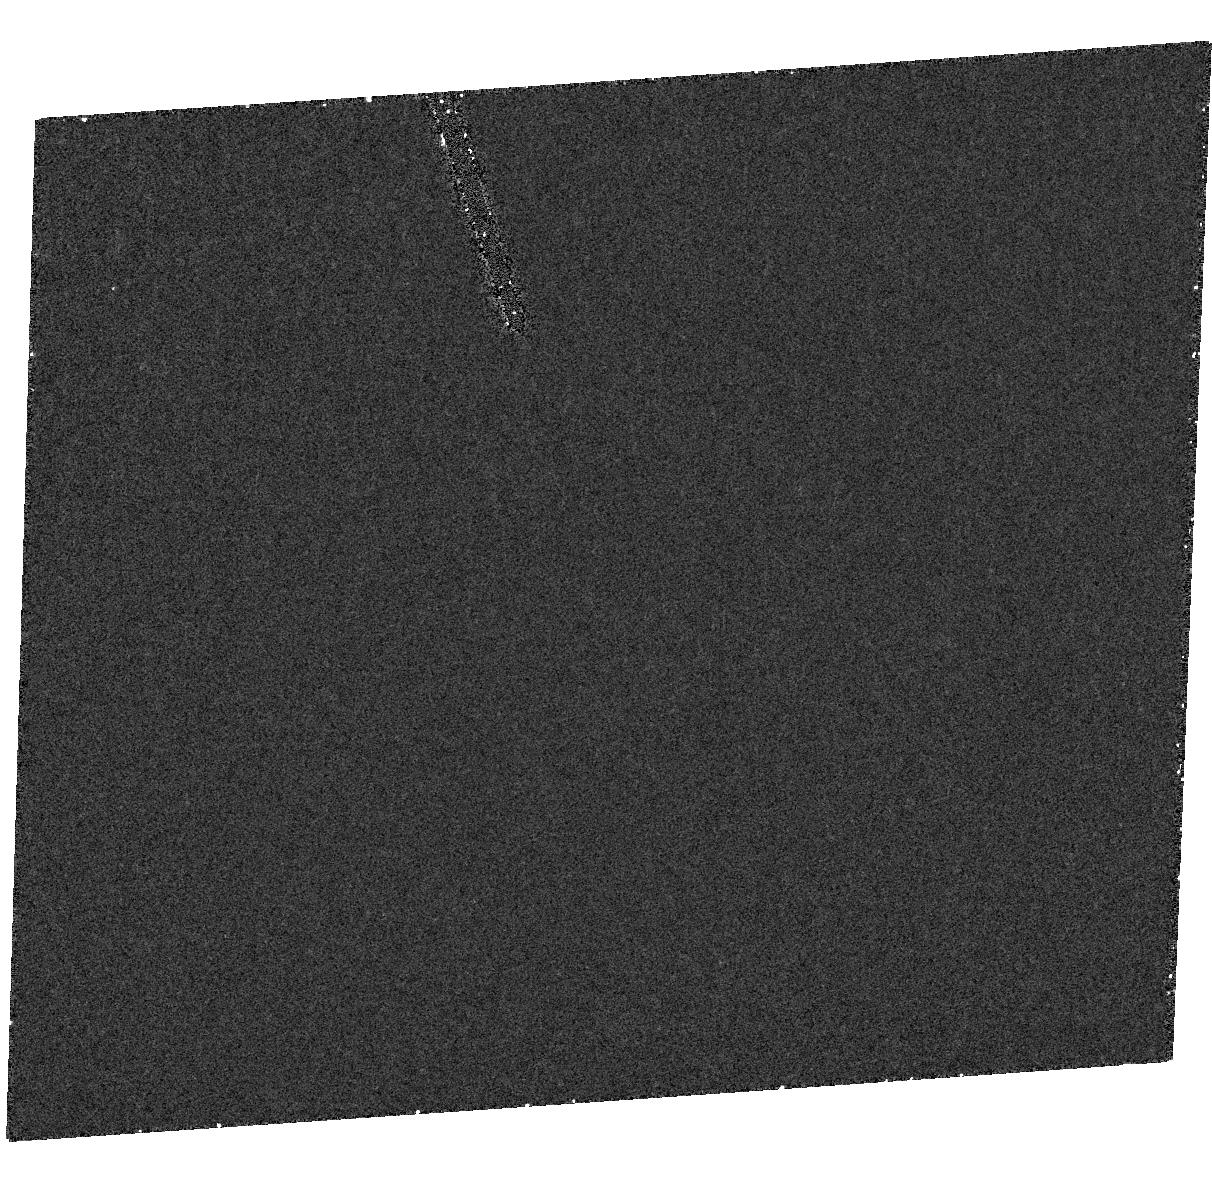
Target: V404-CYG
Instrument: ACS/HRC
Filter: F250W
Exposure: 16 min
Observation ID: hst_9686_01_acs_hrc_f250w_j8kb01

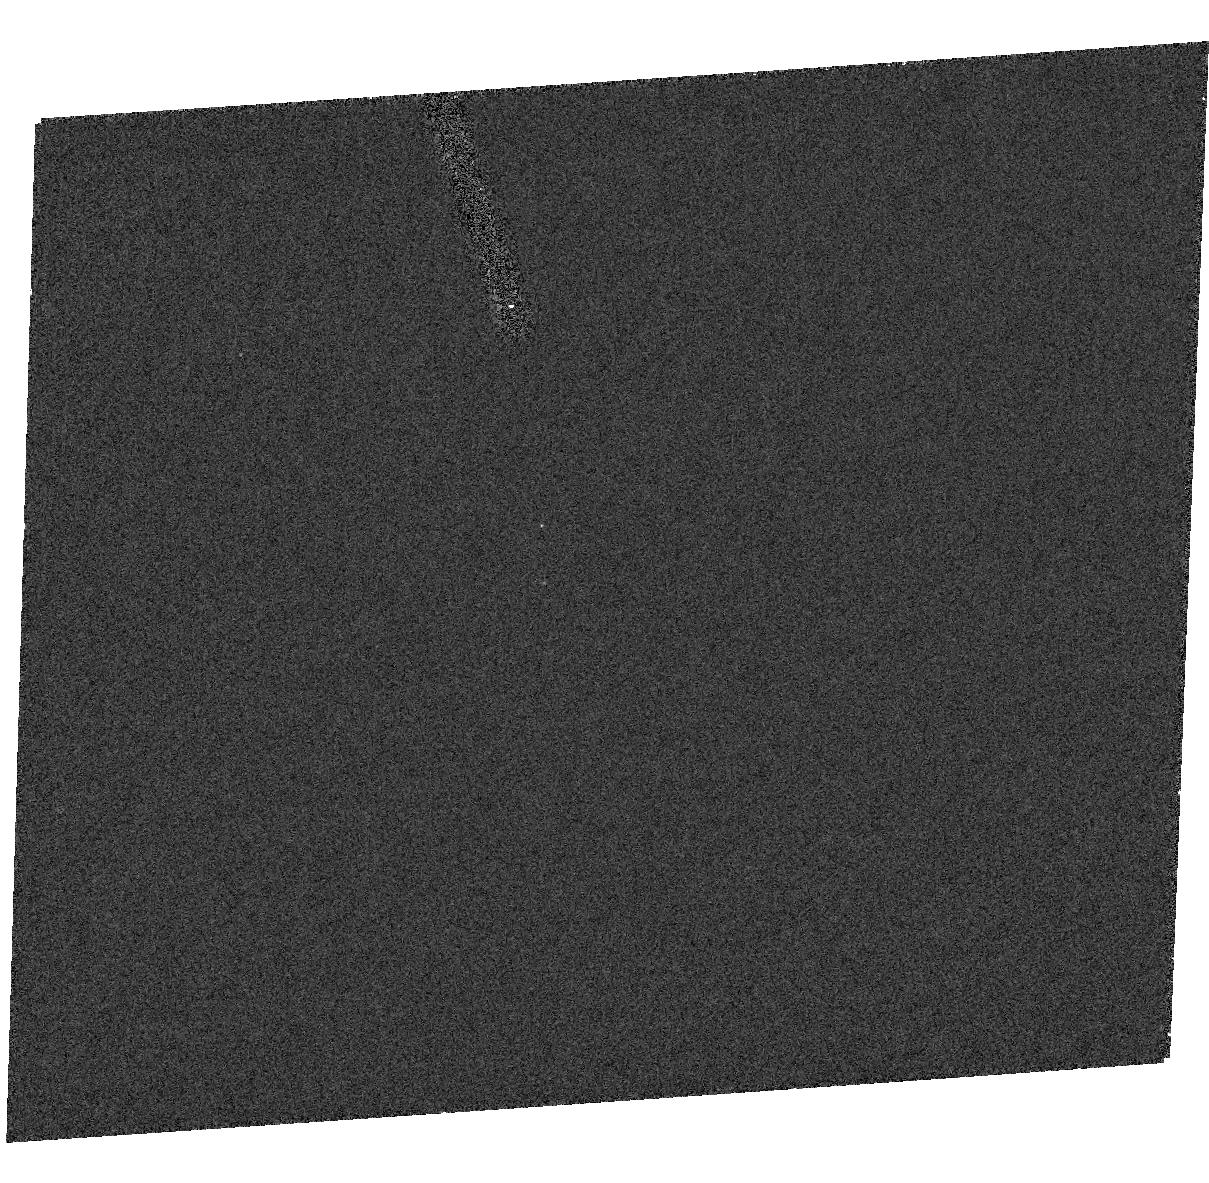
Target: V404-CYG
Instrument: ACS/HRC
Filter: F330W
Exposure: 10 min
Observation ID: hst_9686_05_acs_hrc_f330w_j8kb05

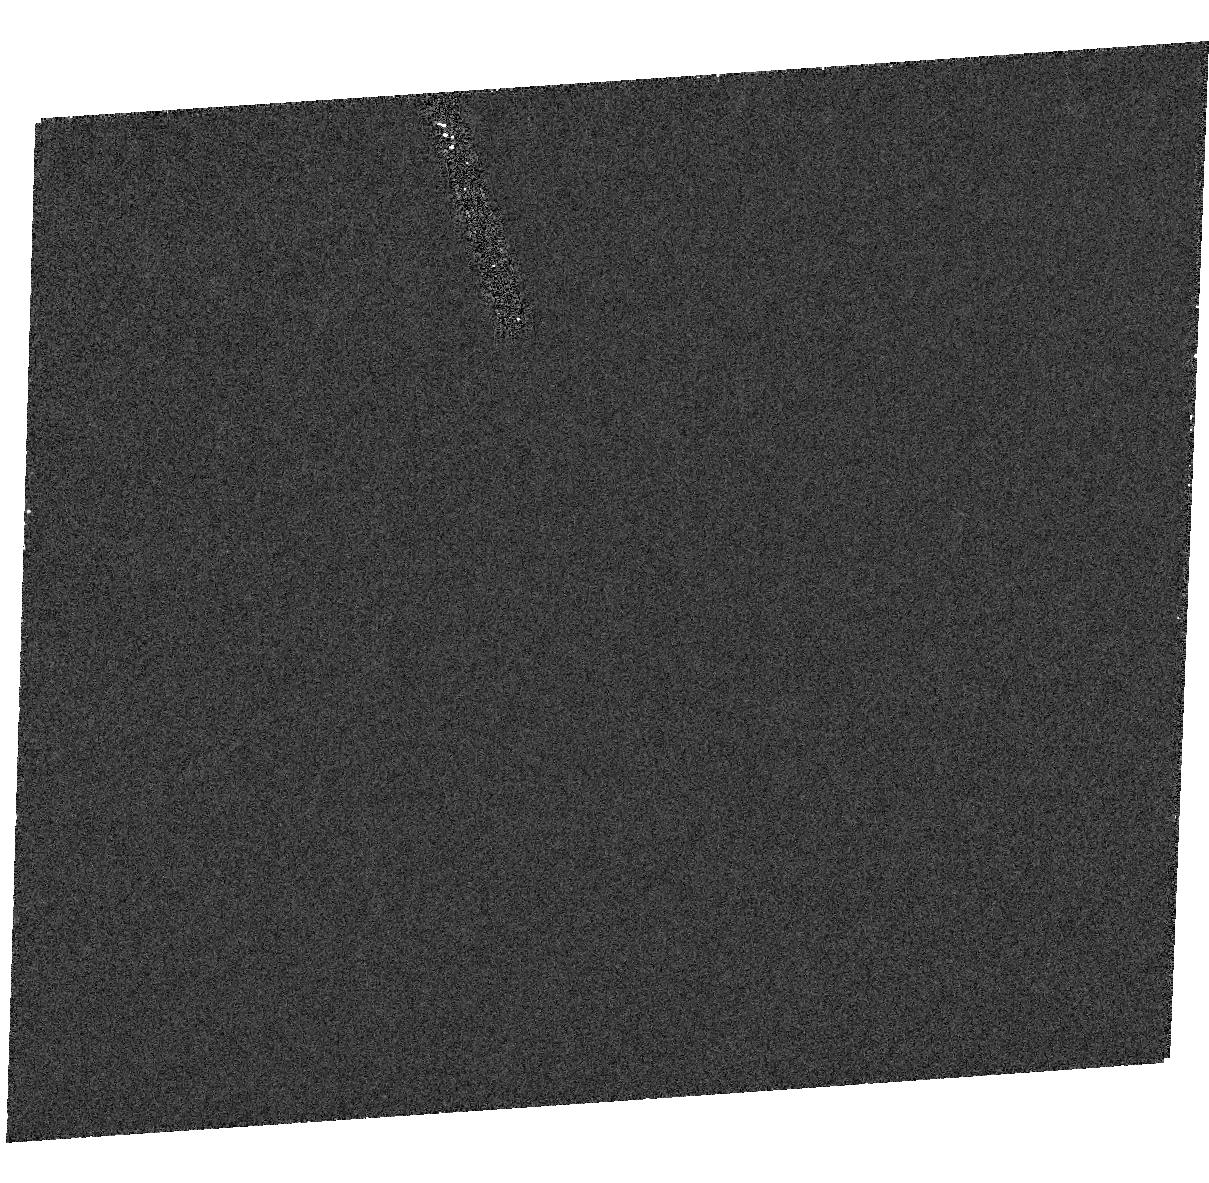
Target: V404-CYG
Instrument: ACS/HRC
Filter: F250W
Exposure: 20 min
Observation ID: hst_9686_04_acs_hrc_f250w_j8kb04

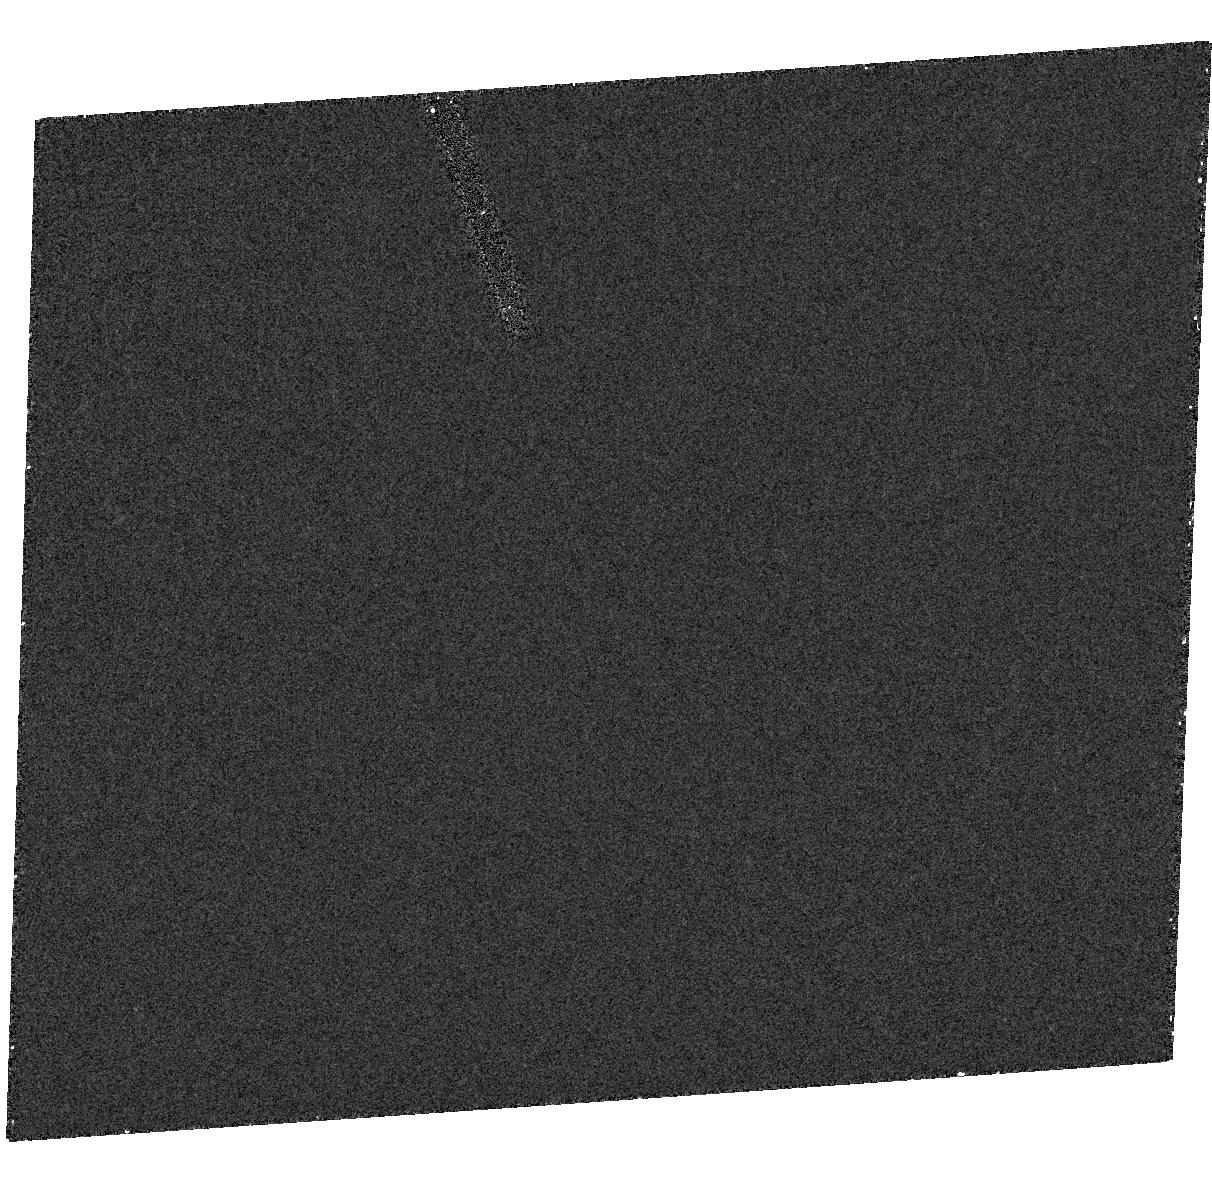
Target: V404-CYG
Instrument: ACS/HRC
Filter: F250W
Exposure: 16 min
Observation ID: hst_9686_03_acs_hrc_f250w_j8kb03

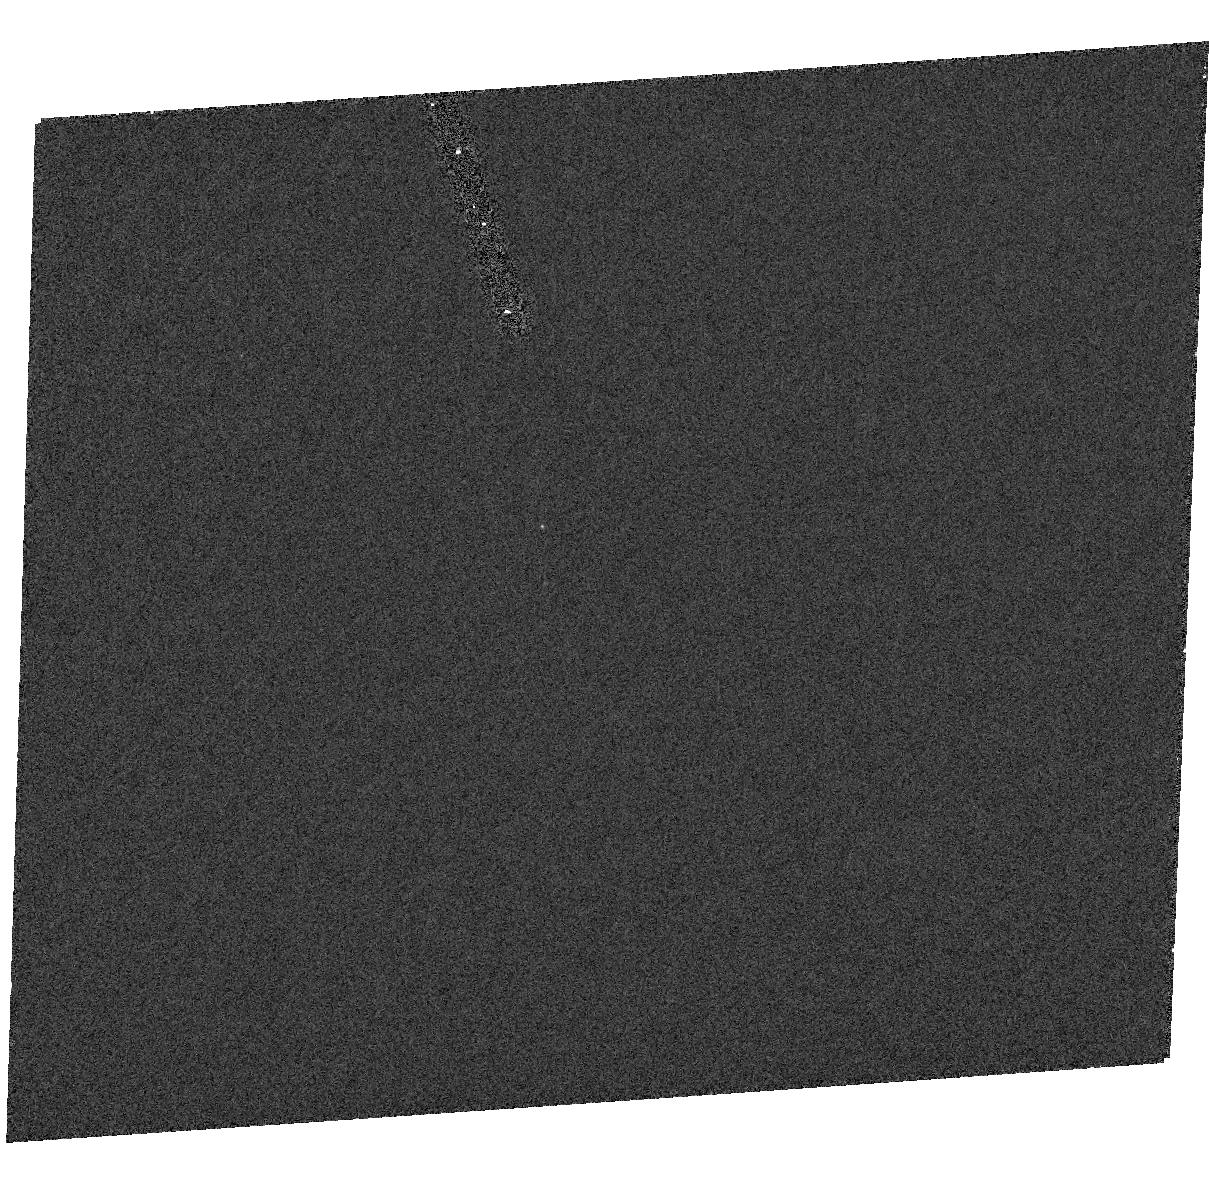
Target: V404-CYG
Instrument: ACS/HRC
Filter: F330W
Exposure: 10 min
Observation ID: hst_9686_04_acs_hrc_f330w_j8kb04

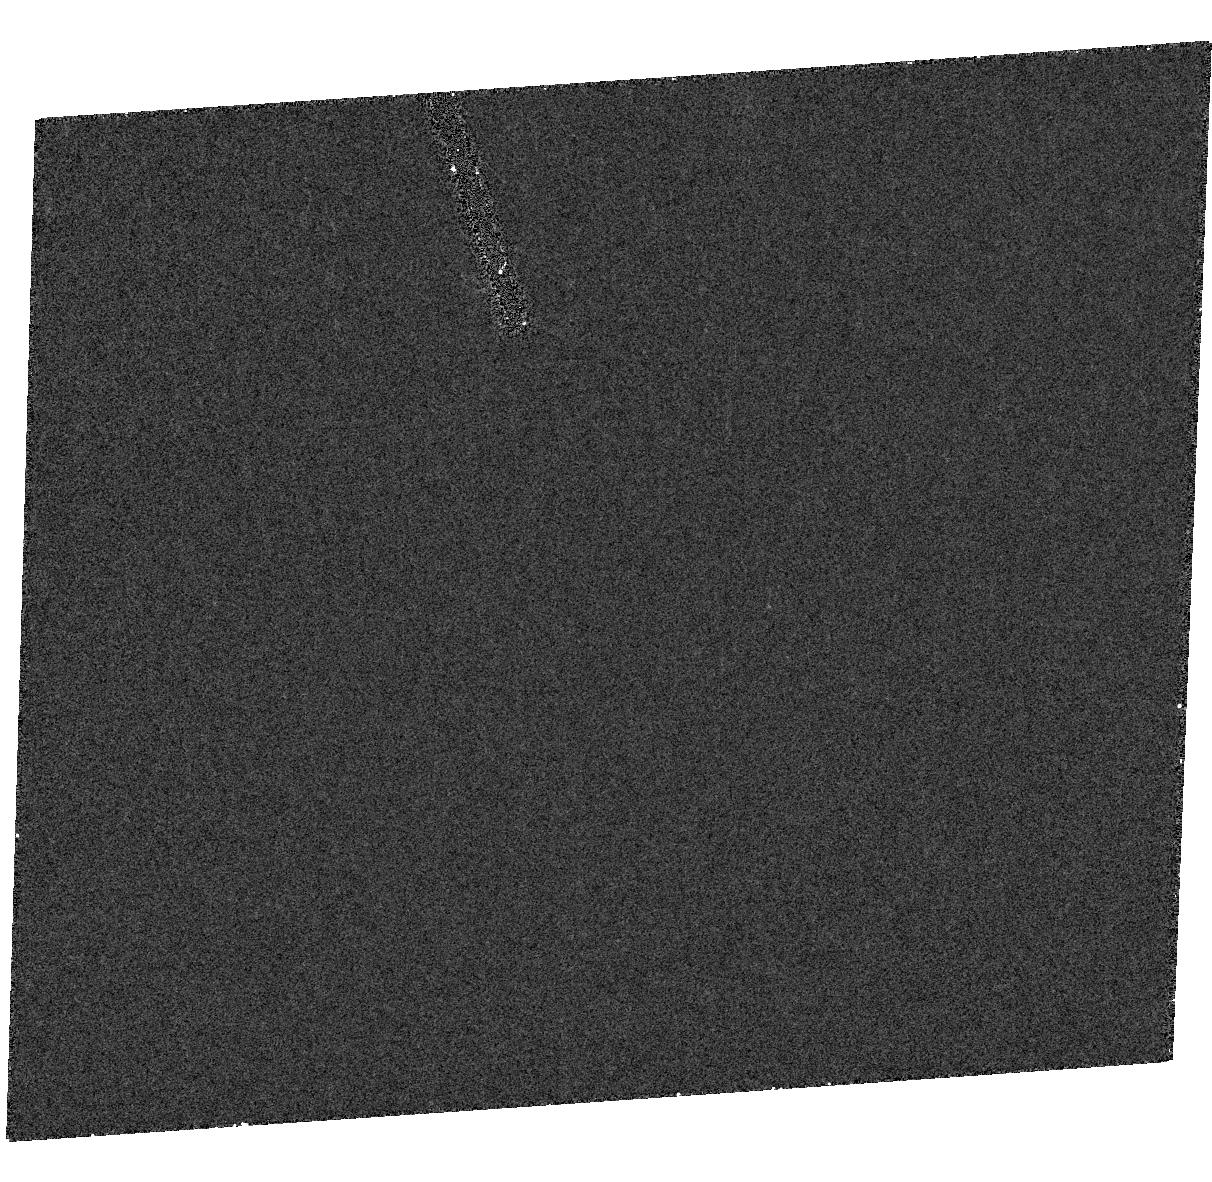
Target: V404-CYG
Instrument: ACS/HRC
Filter: F250W
Exposure: 16 min
Observation ID: hst_9686_02_acs_hrc_f250w_j8kb02

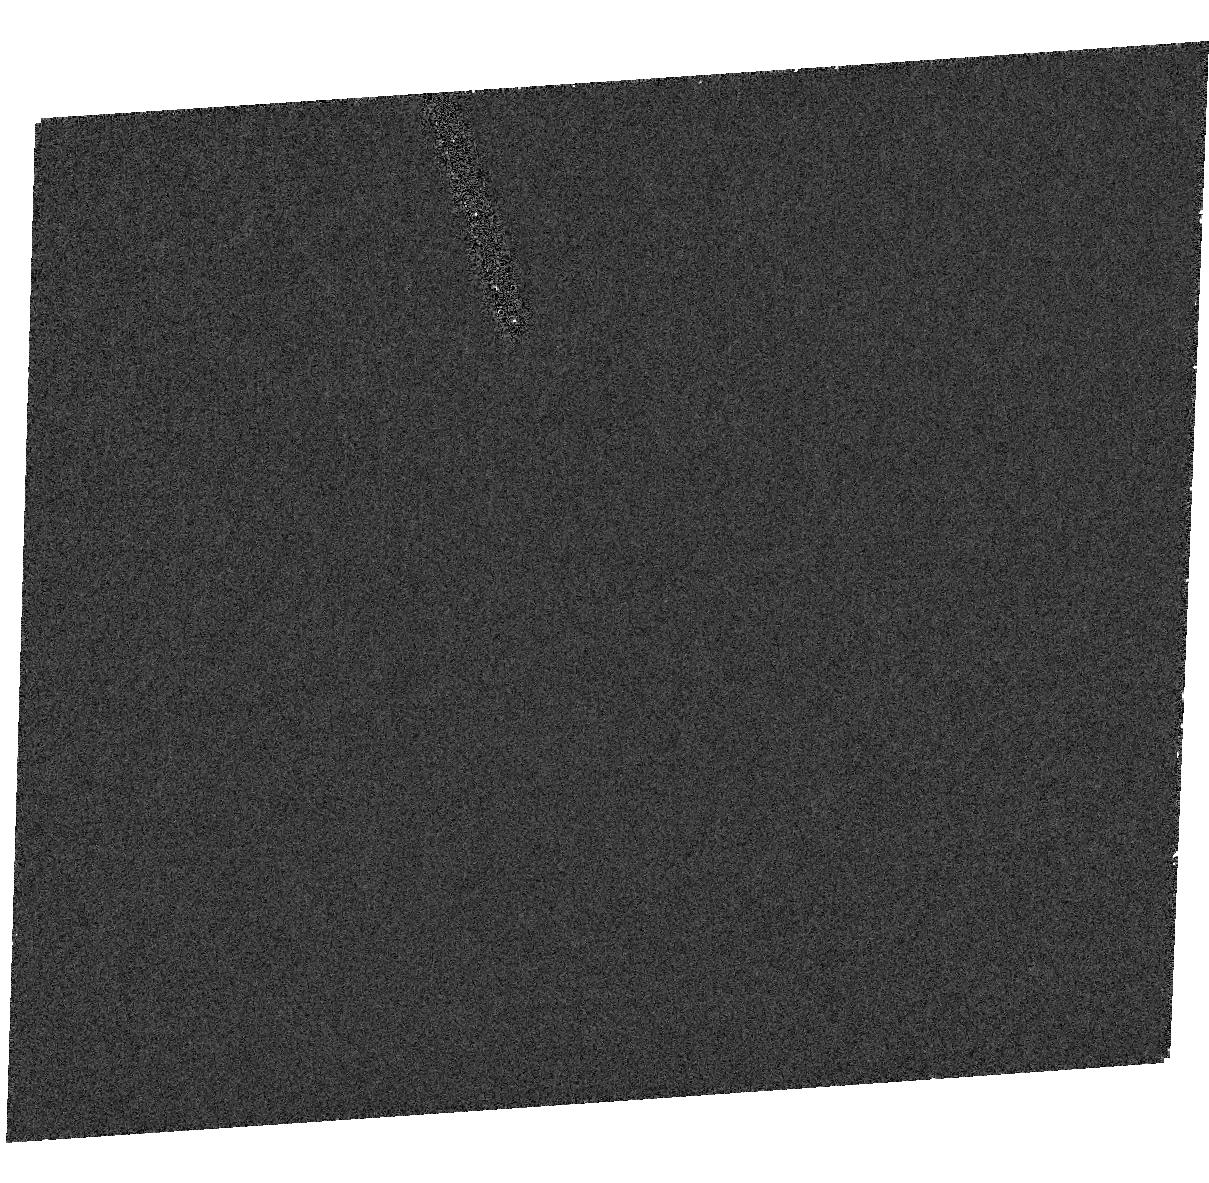
Target: V404-CYG
Instrument: ACS/HRC
Filter: F250W
Exposure: 20 min
Observation ID: hst_9686_05_acs_hrc_f250w_j8kb05

Probing the Accretion Geometry of a Quiescent Black Hole (PI: Hynes, Robert I.)

Advective accretion is invoked to explain low luminosity accretion onto both stellar mass and supermassive black holes. There has been much theoritcal activity, and controversy, but observational constraints are weak. We have found considerable x-ray and optical variability. The similarity of timescales and amplitudes, and the emission line kinematics all suggest that the optical variability is driven by x-ray illumination of the accretion disc. We now propose the first simultaneous x-ray and optical observations to test if the variations are correlated and measure relative amplitudes. Our program will yield new constraints upon the models, as the strength of the optical emission line response is sensitive to the unobservable EUV spectrum, and to the x-ray emission geometry.